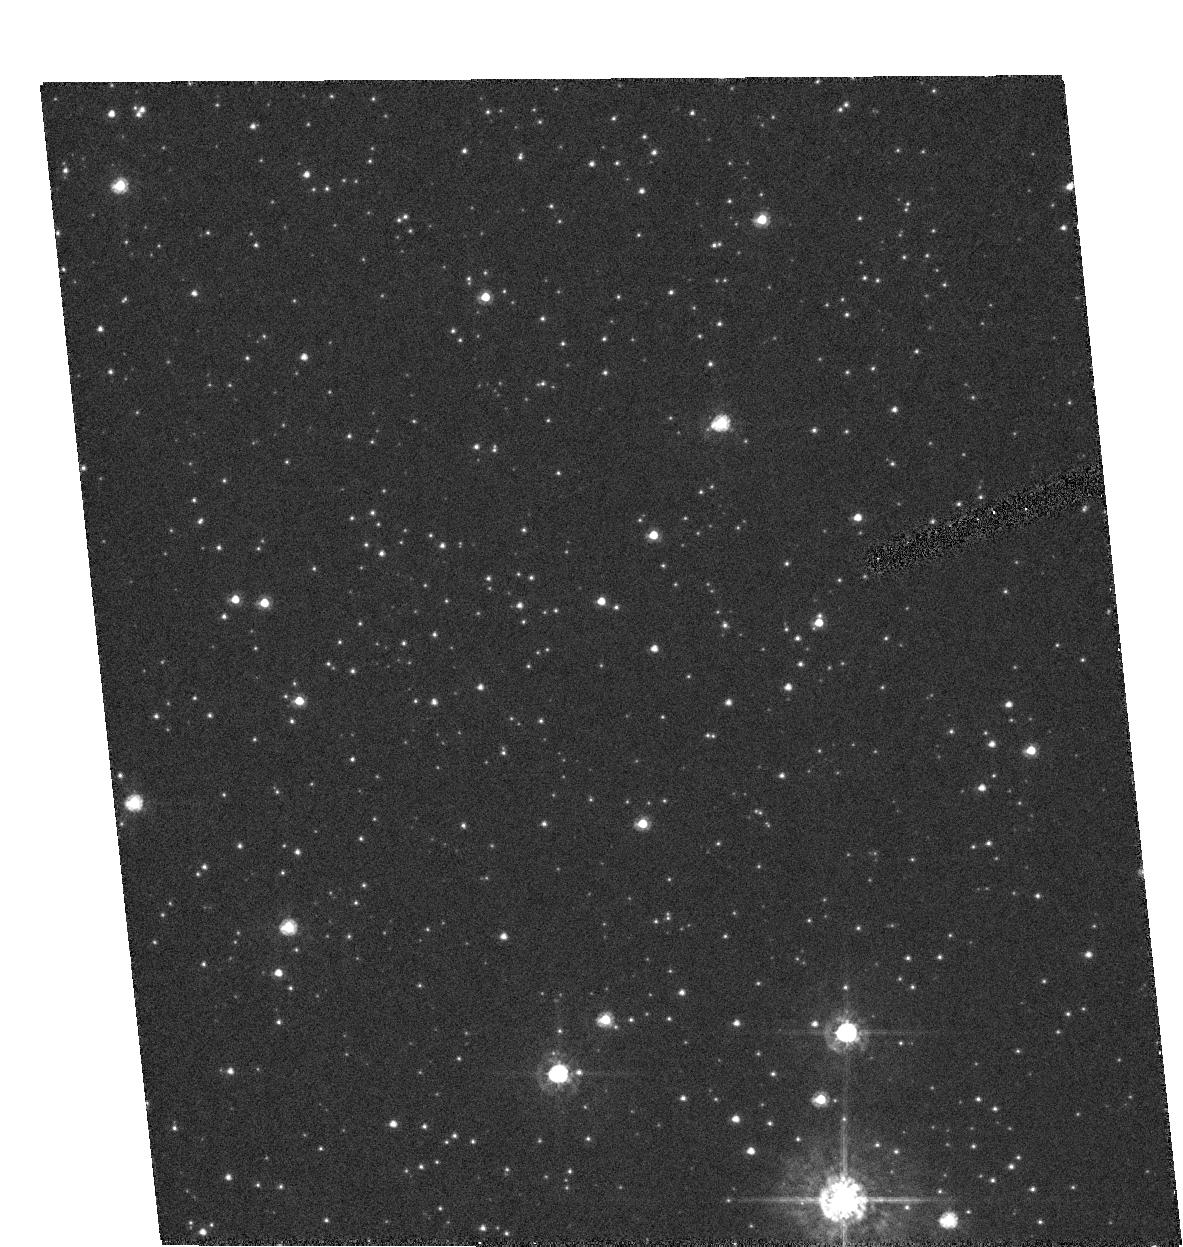
Target: MOA-2002-BLG-33
Instrument: ACS/HRC
Filter: F435W
Exposure: 13 min
Observation ID: hst_9691_01_acs_hrc_f435w_j8ji01

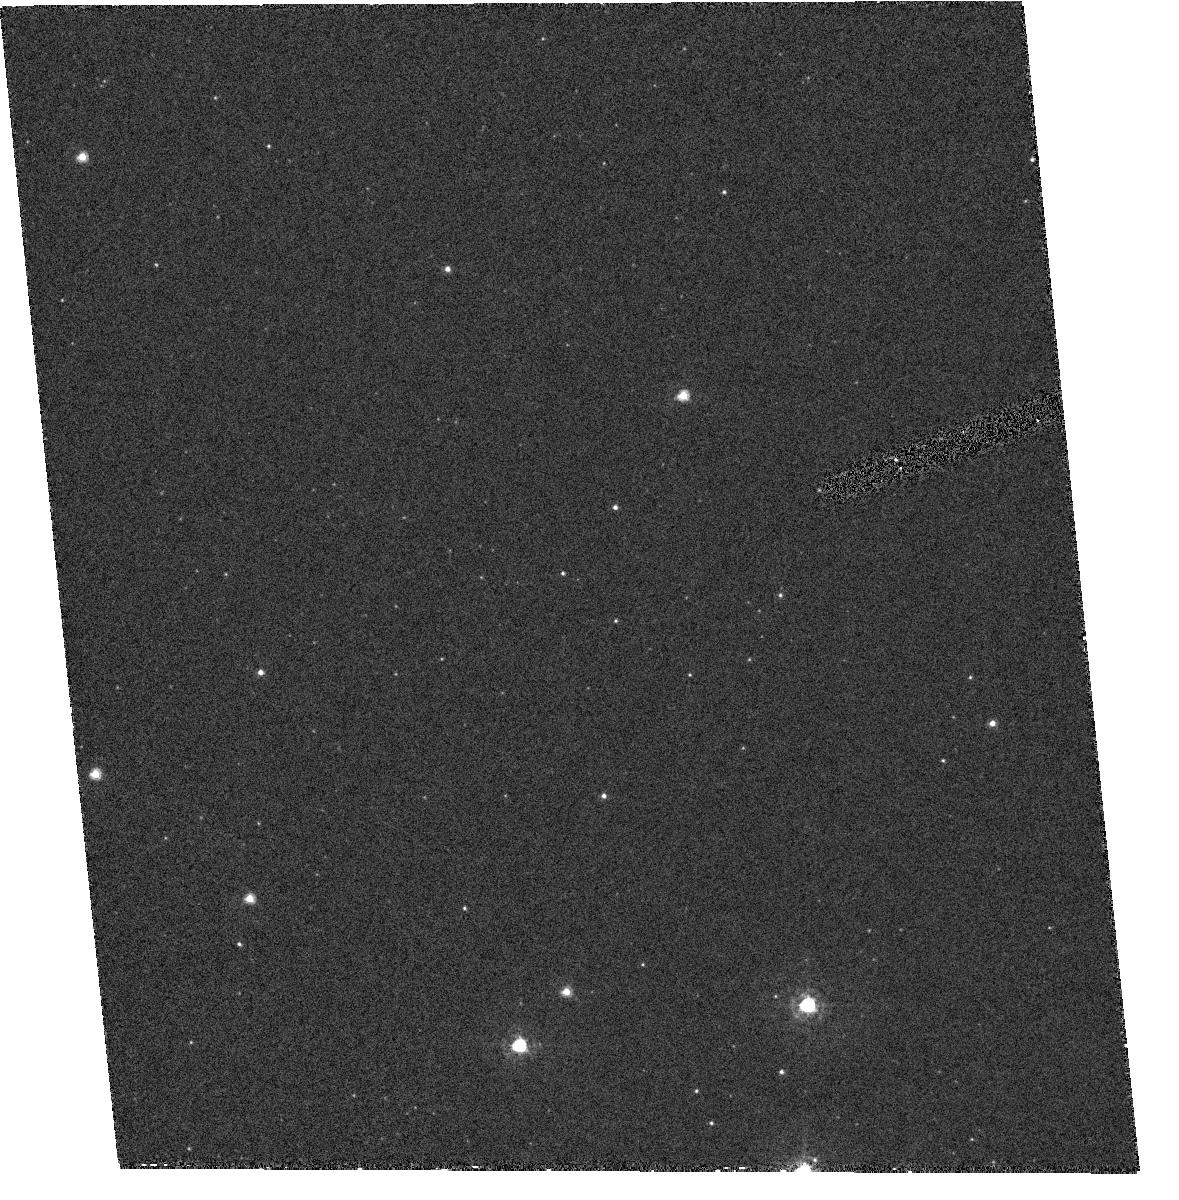
Target: MOA-2002-BLG-33
Instrument: ACS/HRC
Filter: F330W
Exposure: 36 min
Observation ID: hst_9691_02_acs_hrc_f330w_j8ji02

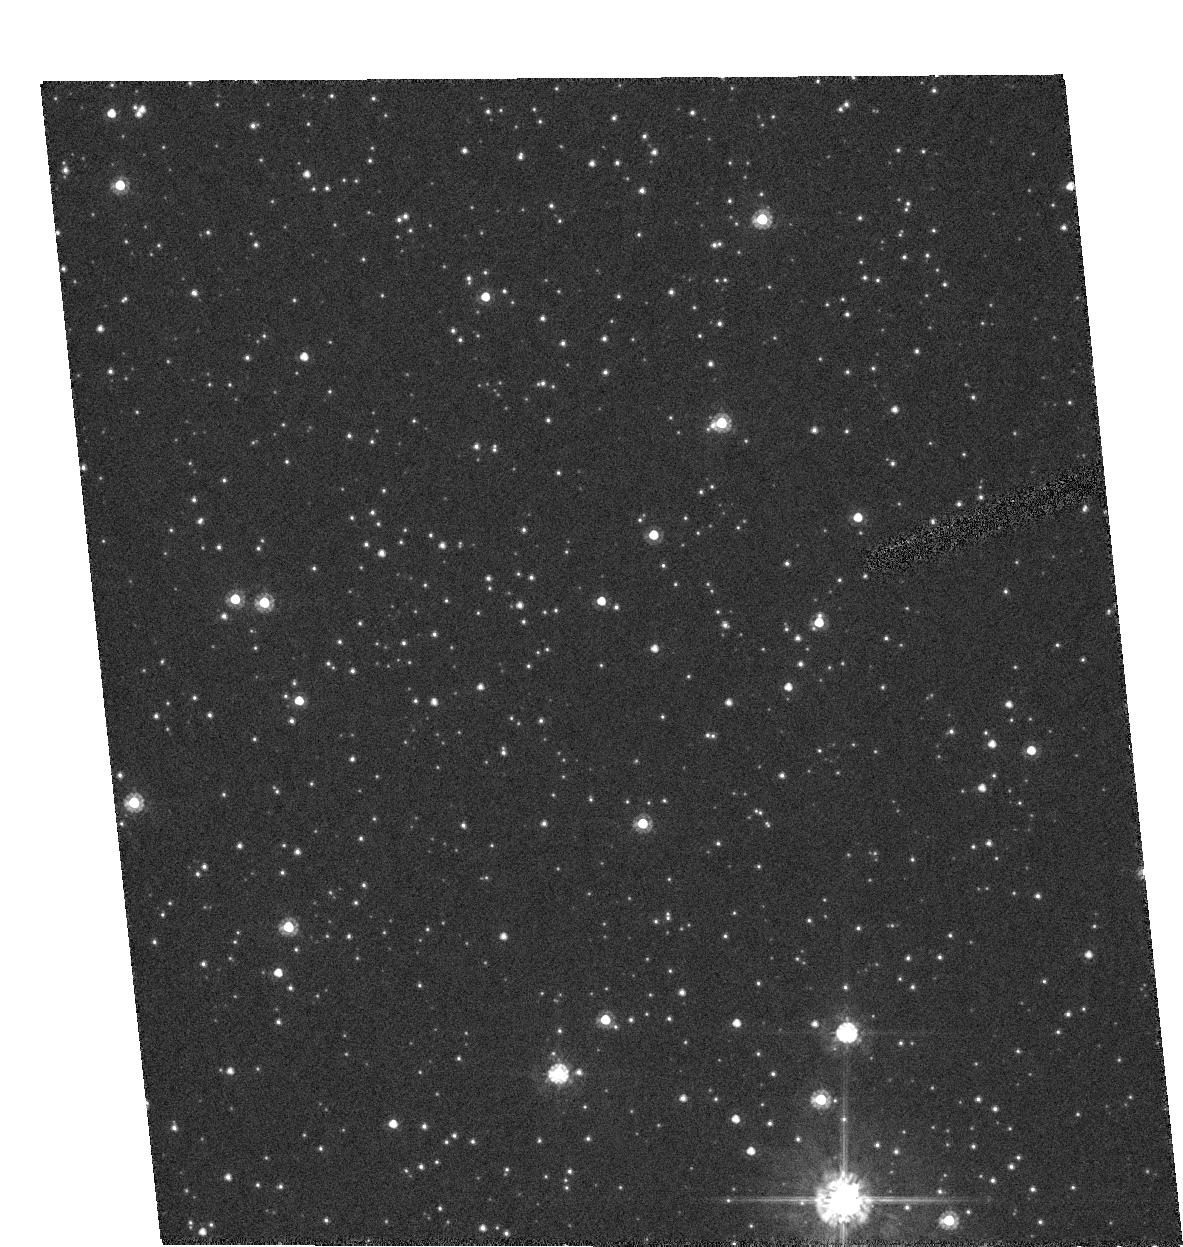
Target: MOA-2002-BLG-33
Instrument: ACS/HRC
Filter: F555W
Exposure: 4 min
Observation ID: hst_9691_01_acs_hrc_f555w_j8ji01

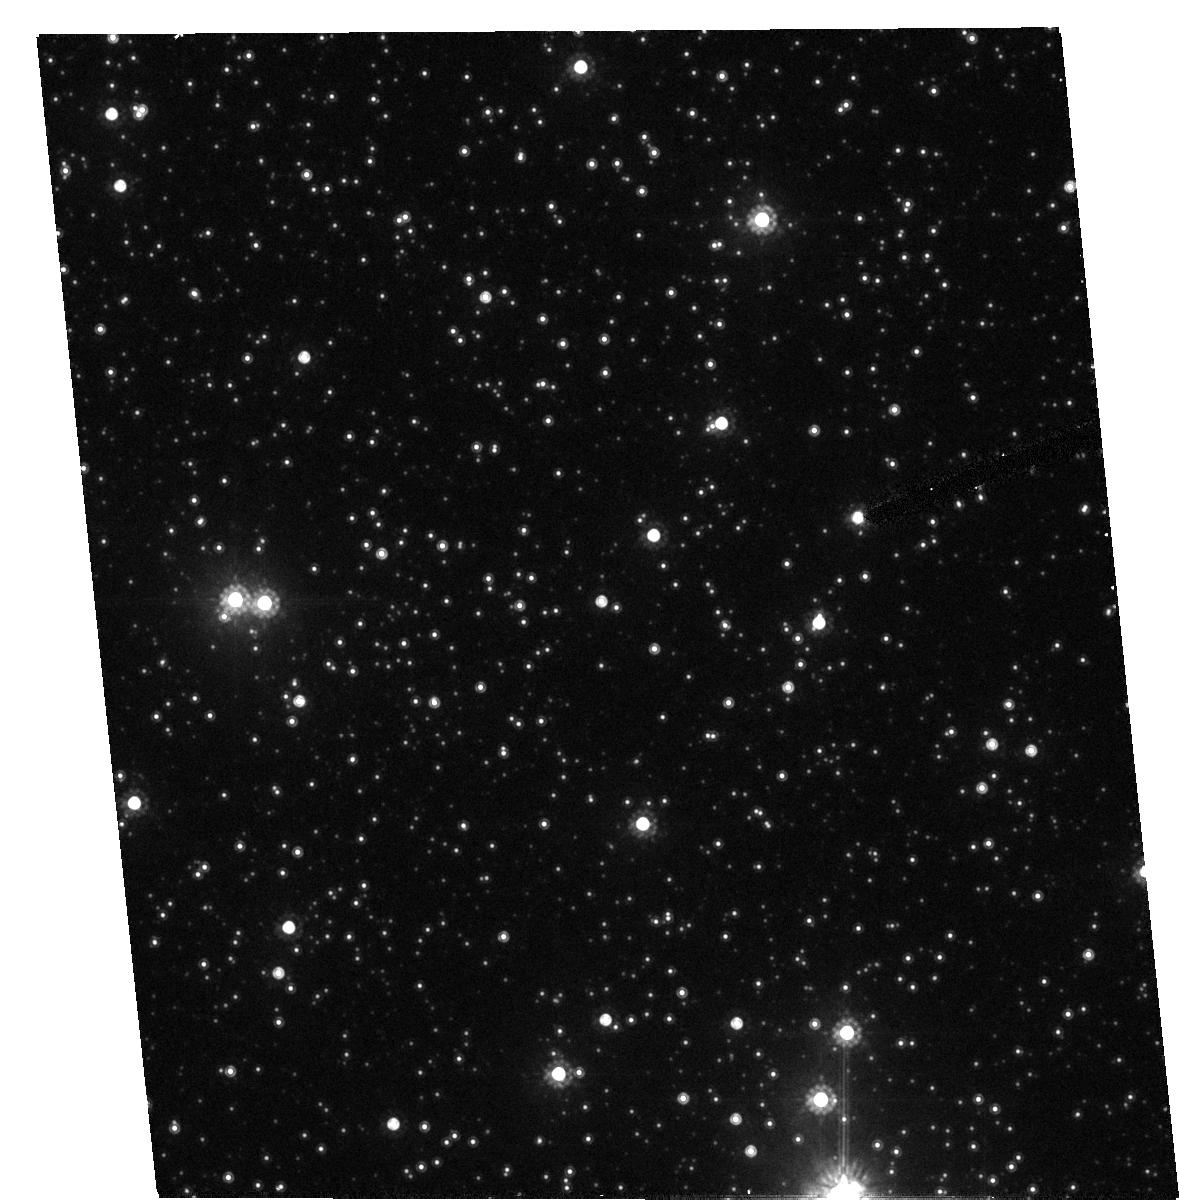
Target: MOA-2002-BLG-33
Instrument: ACS/HRC
Filter: F814W
Exposure: 3 min
Observation ID: hst_9691_02_acs_hrc_f814w_j8ji02

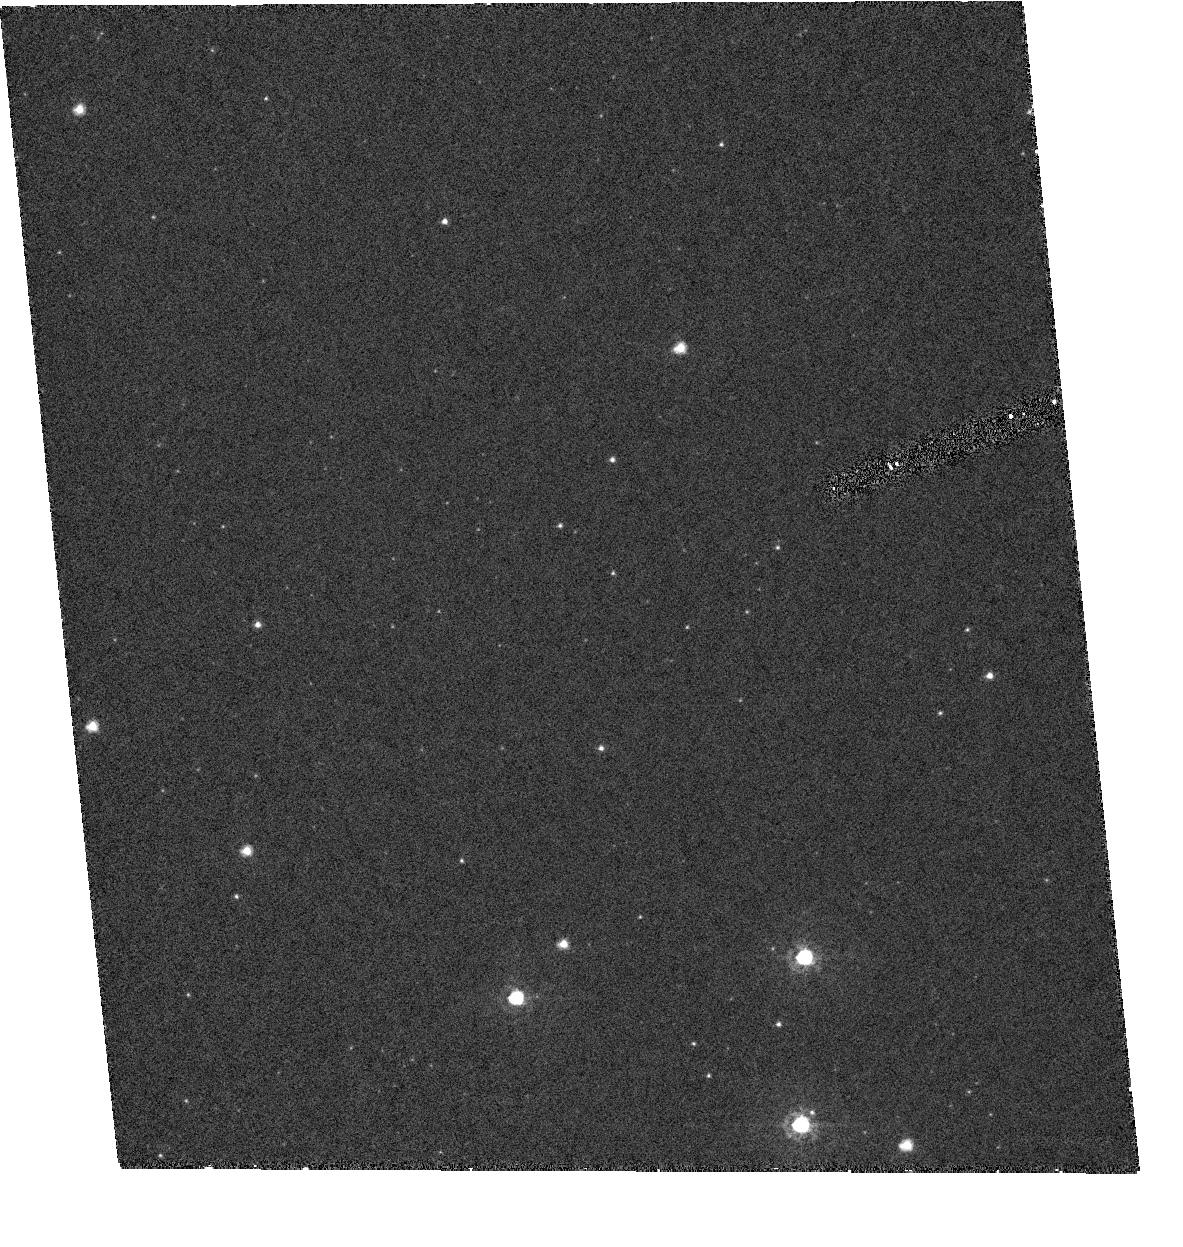
Target: MOA-2002-BLG-33
Instrument: ACS/HRC
Filter: F330W
Exposure: 36 min
Observation ID: hst_9691_01_acs_hrc_f330w_j8ji01

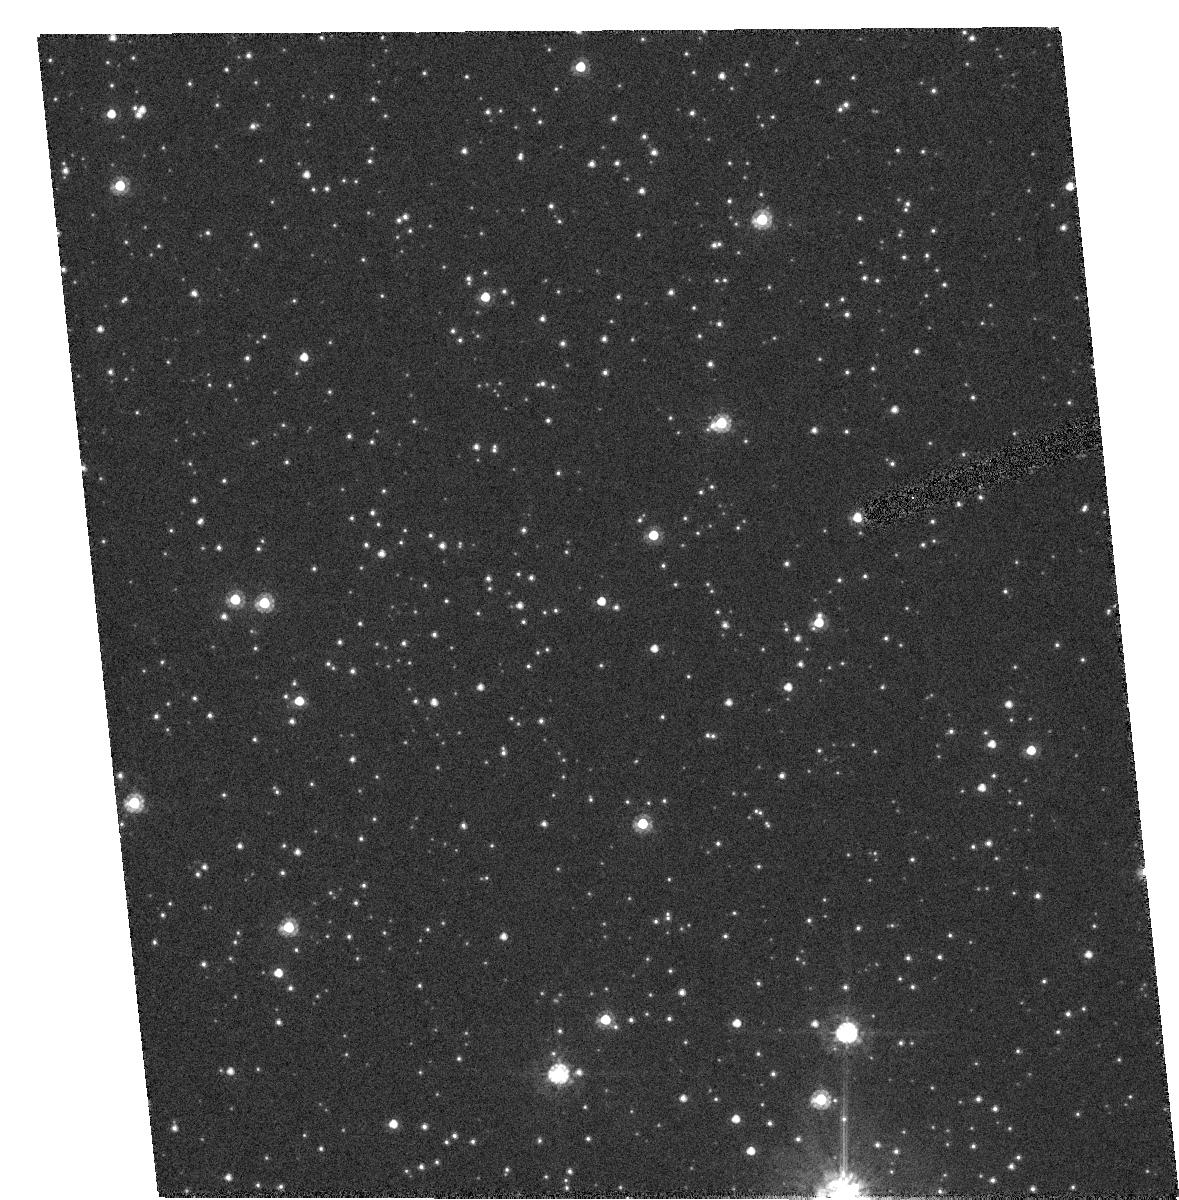
Target: MOA-2002-BLG-33
Instrument: ACS/HRC
Filter: F555W
Exposure: 4 min
Observation ID: hst_9691_02_acs_hrc_f555w_j8ji02

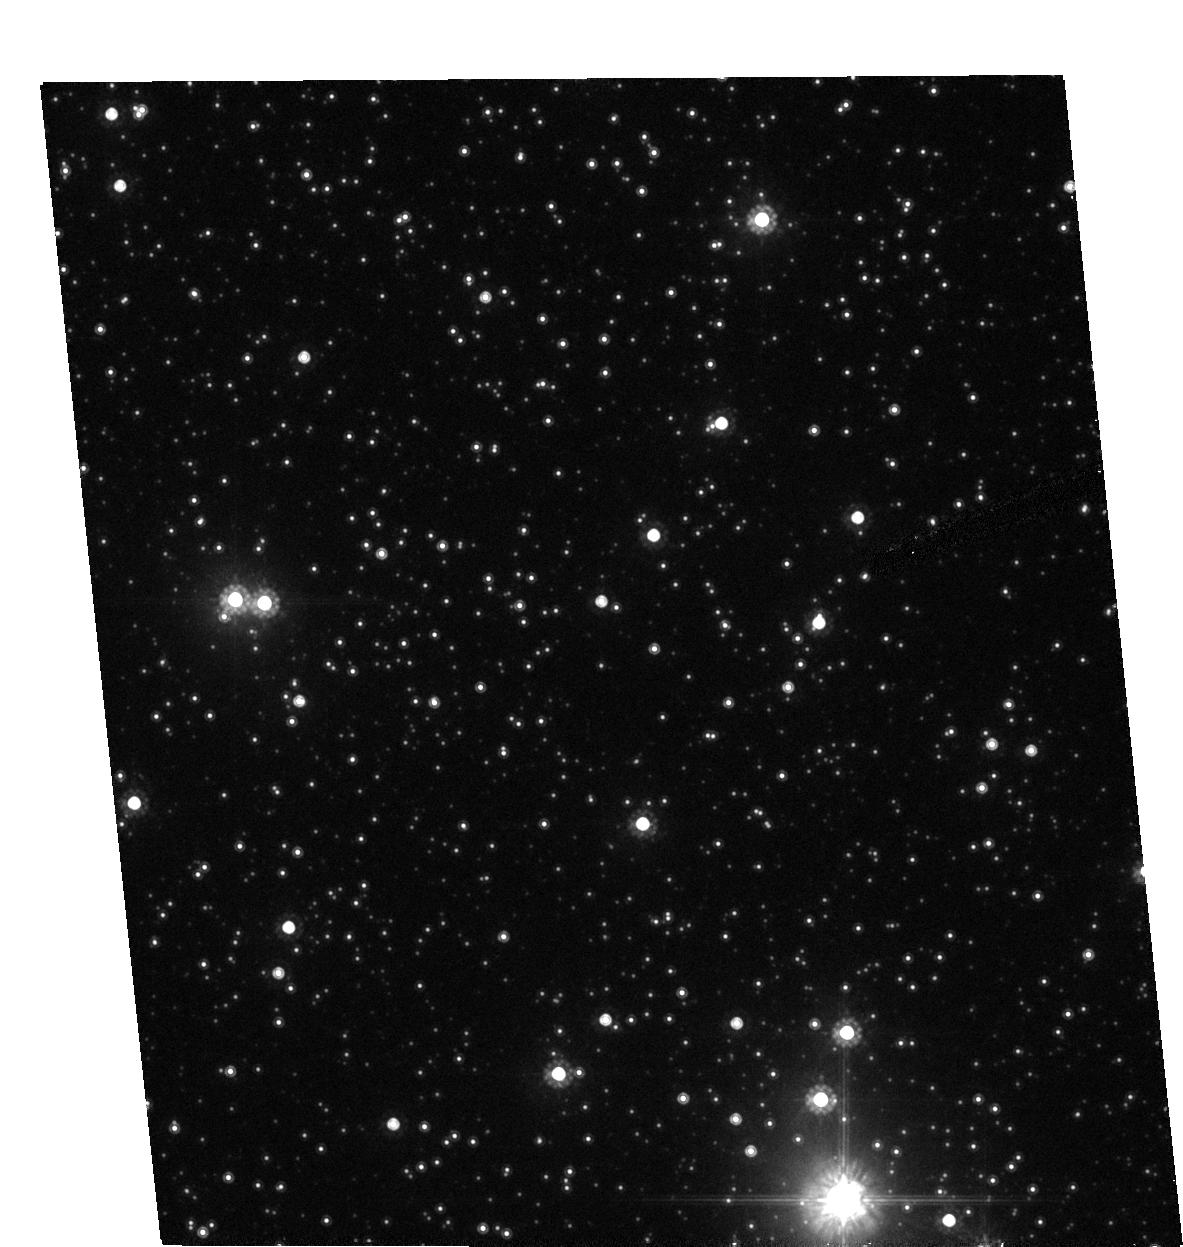
Target: MOA-2002-BLG-33
Instrument: ACS/HRC
Filter: F814W
Exposure: 3 min
Observation ID: hst_9691_01_acs_hrc_f814w_j8ji01

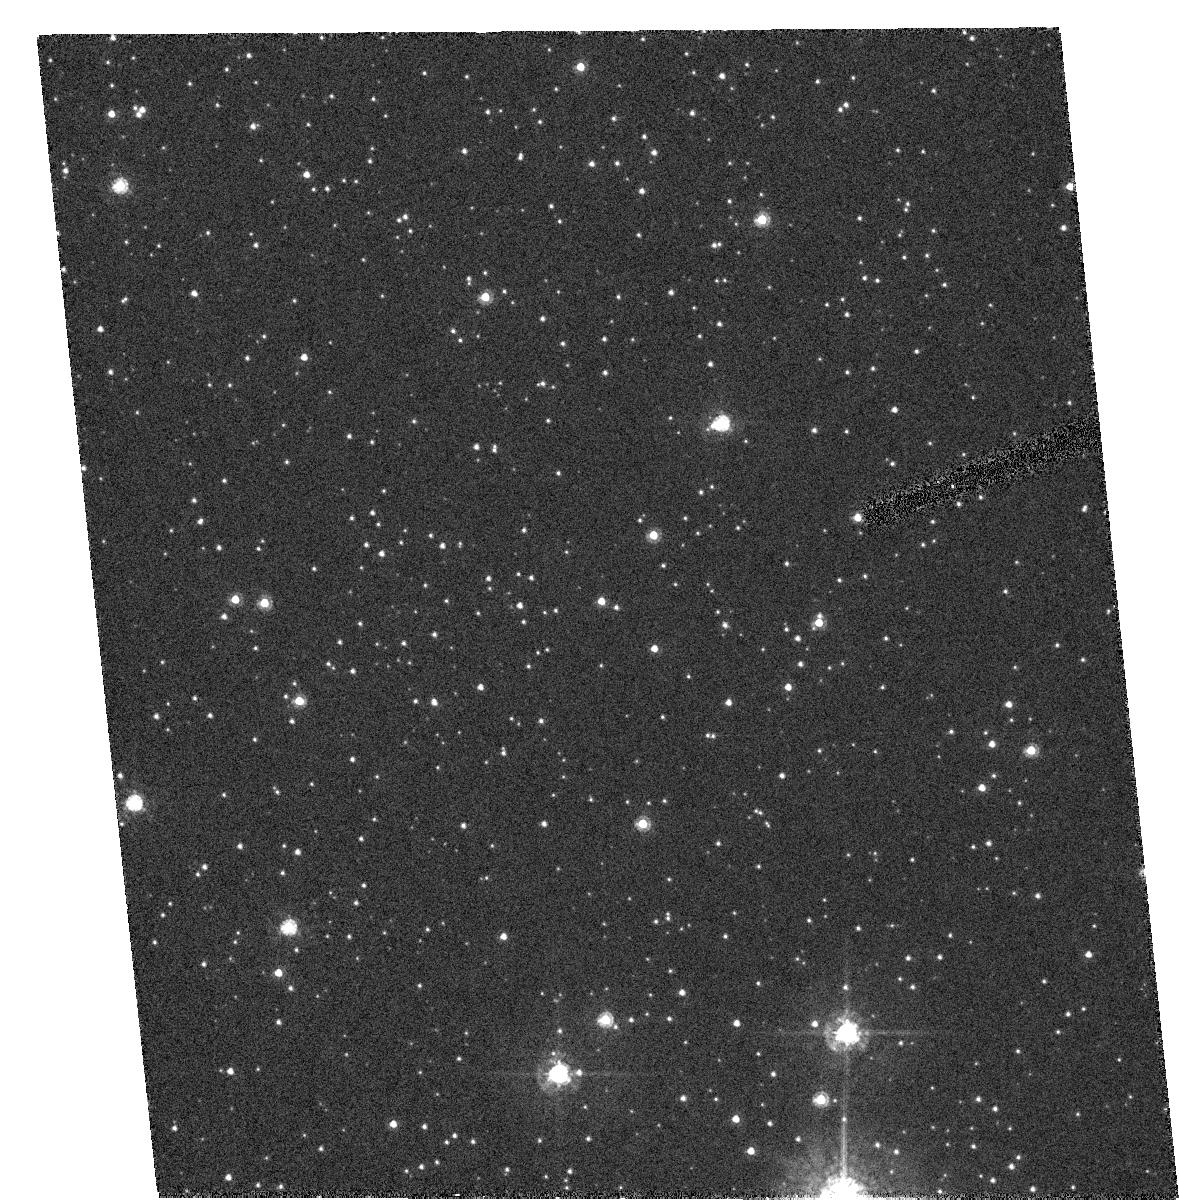
Target: MOA-2002-BLG-33
Instrument: ACS/HRC
Filter: F435W
Exposure: 13 min
Observation ID: hst_9691_02_acs_hrc_f435w_j8ji02

Resolution of the Source Star for a Candidate Planetary Gravitational Microlensing Event (PI: Bennett, David P.)

We propose ACS/HRC images of the microlensing event MOA-2002-BLG-33 which exhibited a light curve deviation from the normal single-lens microlensing light curve on July 4.65-5.28, 2002 UT. This light curve deviation may be due to either a planetary or stellar companion orbiting the lens star, and the deviation is very well characterized since the event was observed continuously by telescopes at 6 different longitudes. The source star for this microlensing event is very likely to be unresolved in ground-based images when it is not magnified by microlensing, and our observations are intended to determine the properties of the lens star. We request UBVI images both during and after the microlensing event in order to get accurate measurements of the color of the lensed source star and any stars that are not resolved from it, such as the lens star.